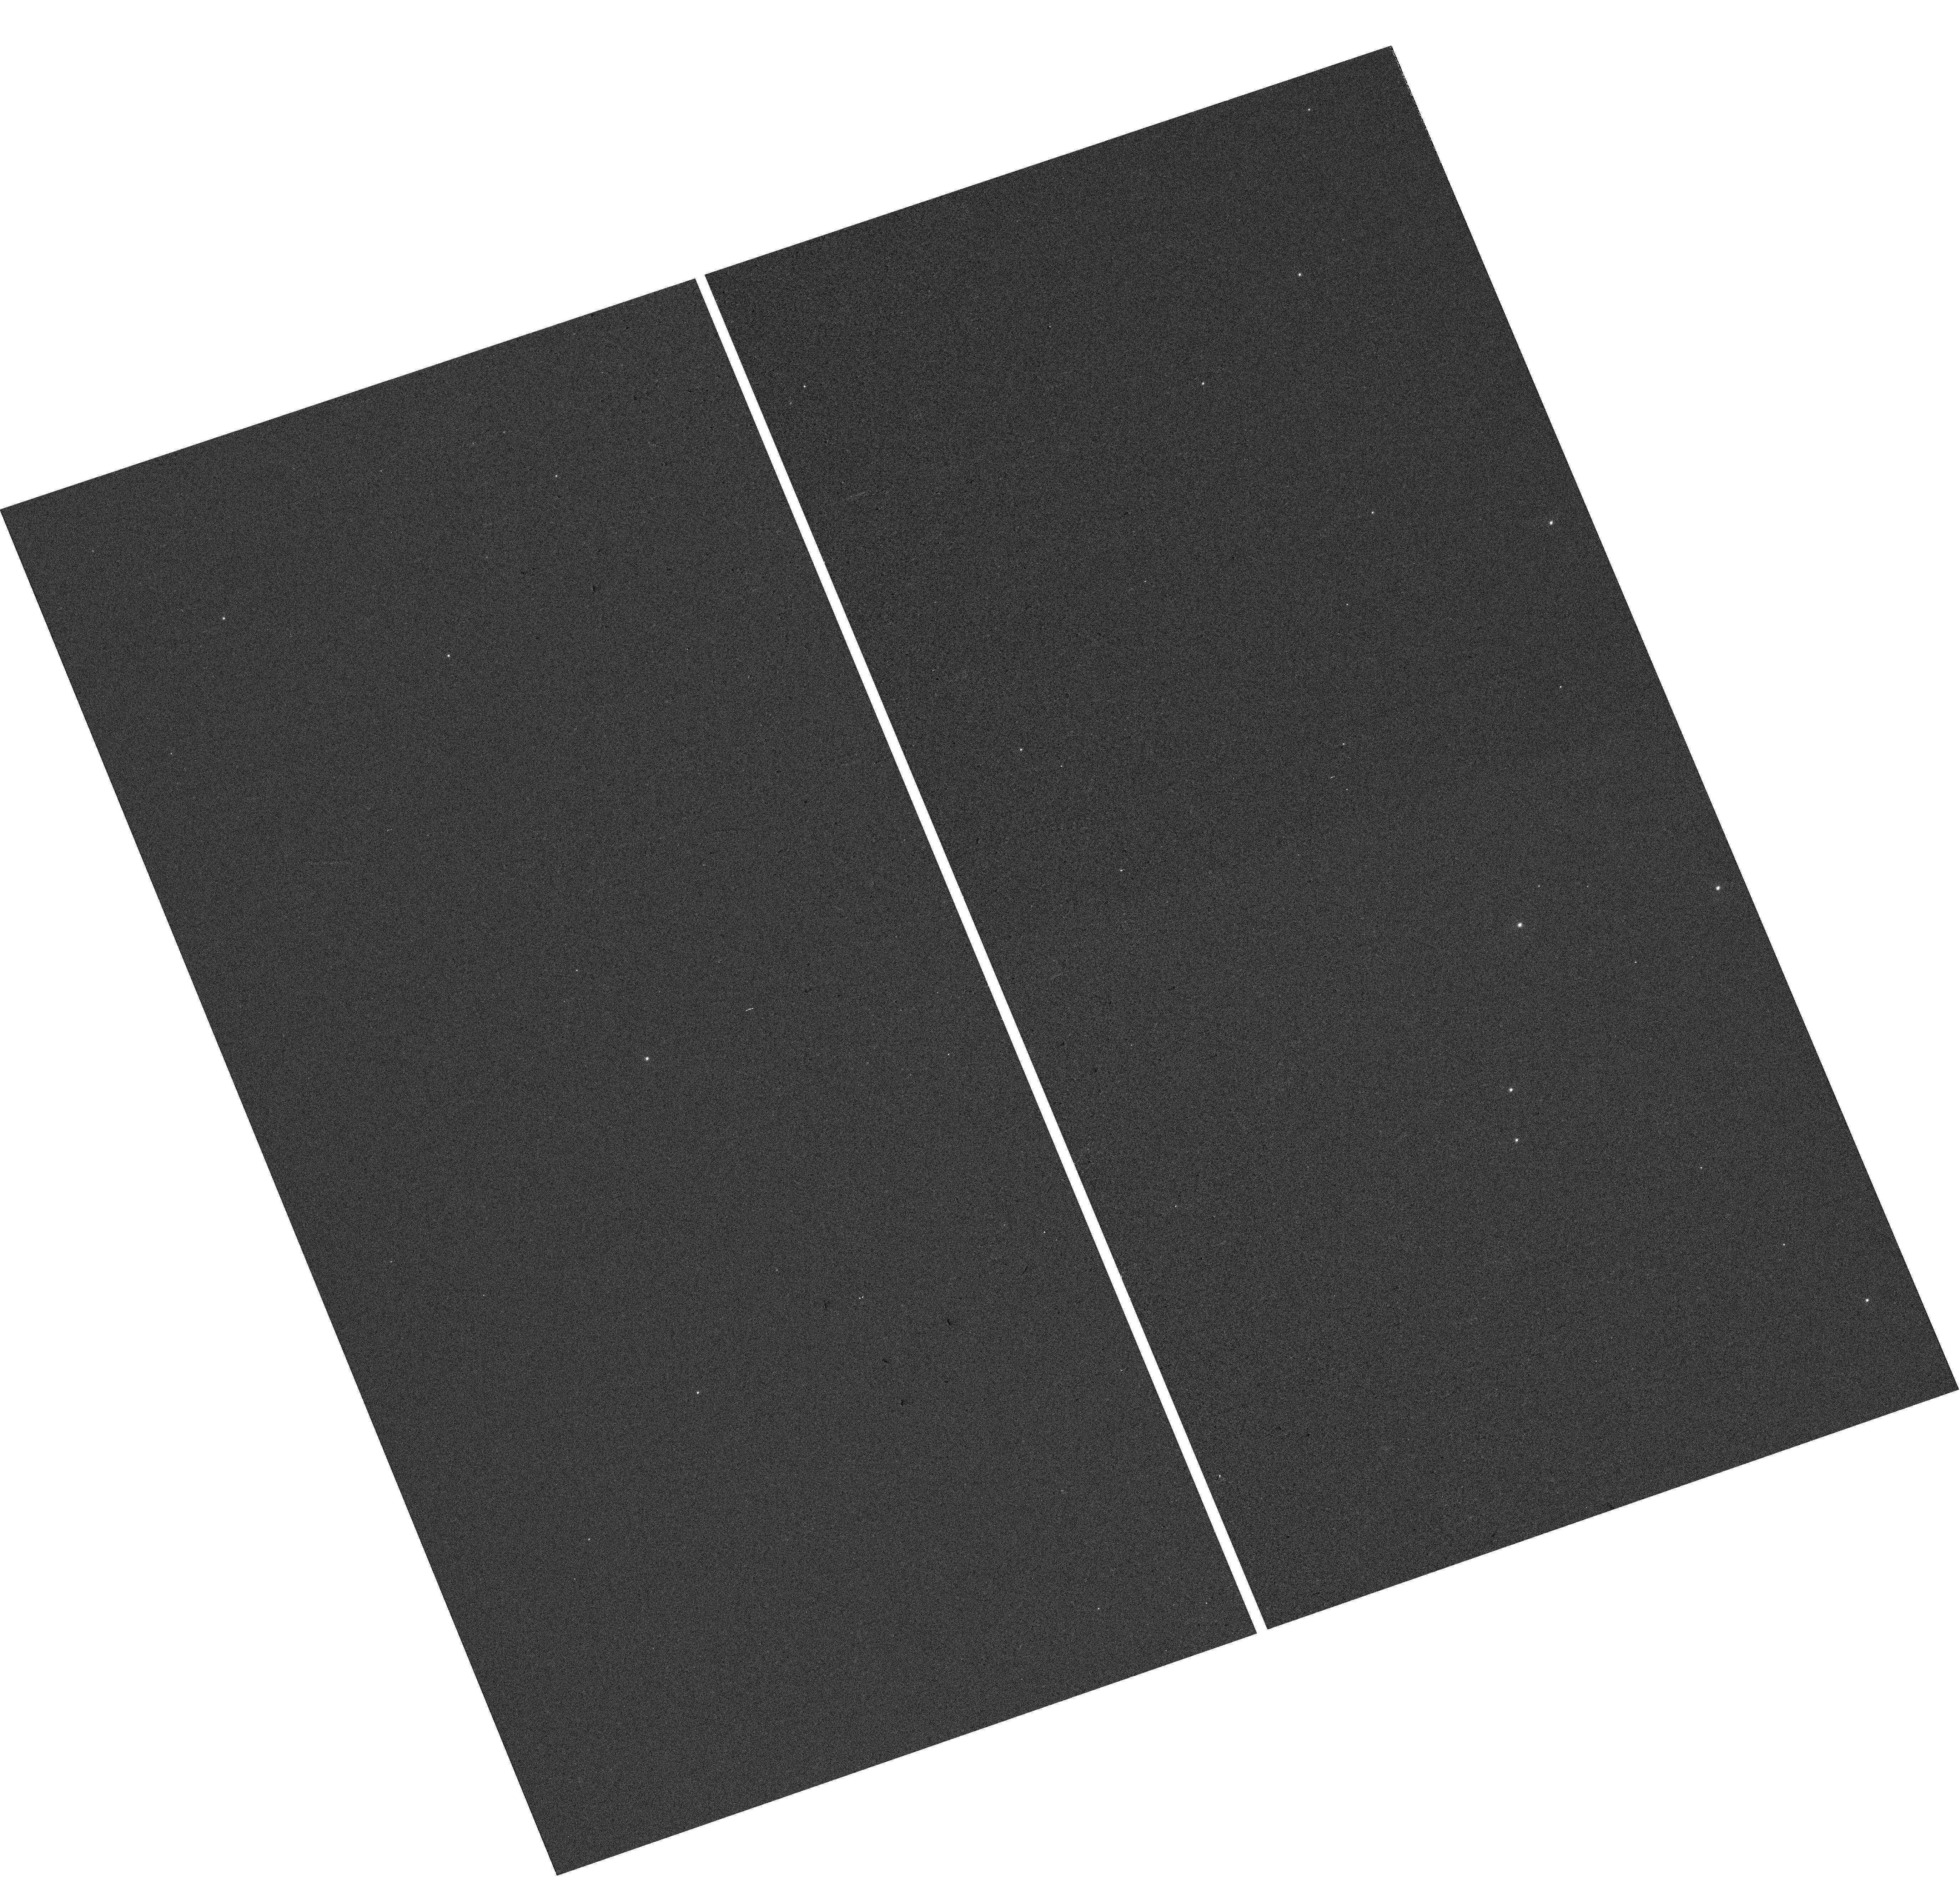
Target: 2MASS-J19213157+4317347
Instrument: WFC3/UVIS
Filter: F300X
Exposure: 1 min
Observation ID: hst_14162_01_wfc3_uvis_f300x_icv101

The magnetic activity puzzle of the super-earth host star KOI-314 (PI: Poppenhaeger, Katja)

Magnetic activity is an ubiquitous phenomenon of cool stars and causes stellar high-energy emission, which is thought to be the driver of atmospheric evaporation of exoplanets in close orbits around their host stars. We have recently observed the super-earth hosting star KOI-314 in X-rays, in order to characterize the evaporation and evolution of its planets. However, we found the star to be very X-ray dim, indicating very low magnetic activity. This is in direct contrast with archival NUV observations with GALEX and optical high-resolution spectra, which show strong magnetic activity in the upper and lower chromosphere. We propose to obtain a new NUV spectrum with the WFC3/UVIS UV grism in one HST orbit in order to characterize the current activity level in the upper chromosphere, and compare this to current X-ray measurements of the coronal activity and optical spectra of the lower chromosphere activity. Investigating this stellar atmosphere that seems to deviate from the usual coronal and chromopsheric heating standard model is relevant for understanding the high-energy environment and evolution of exoplanetary atmospheres.